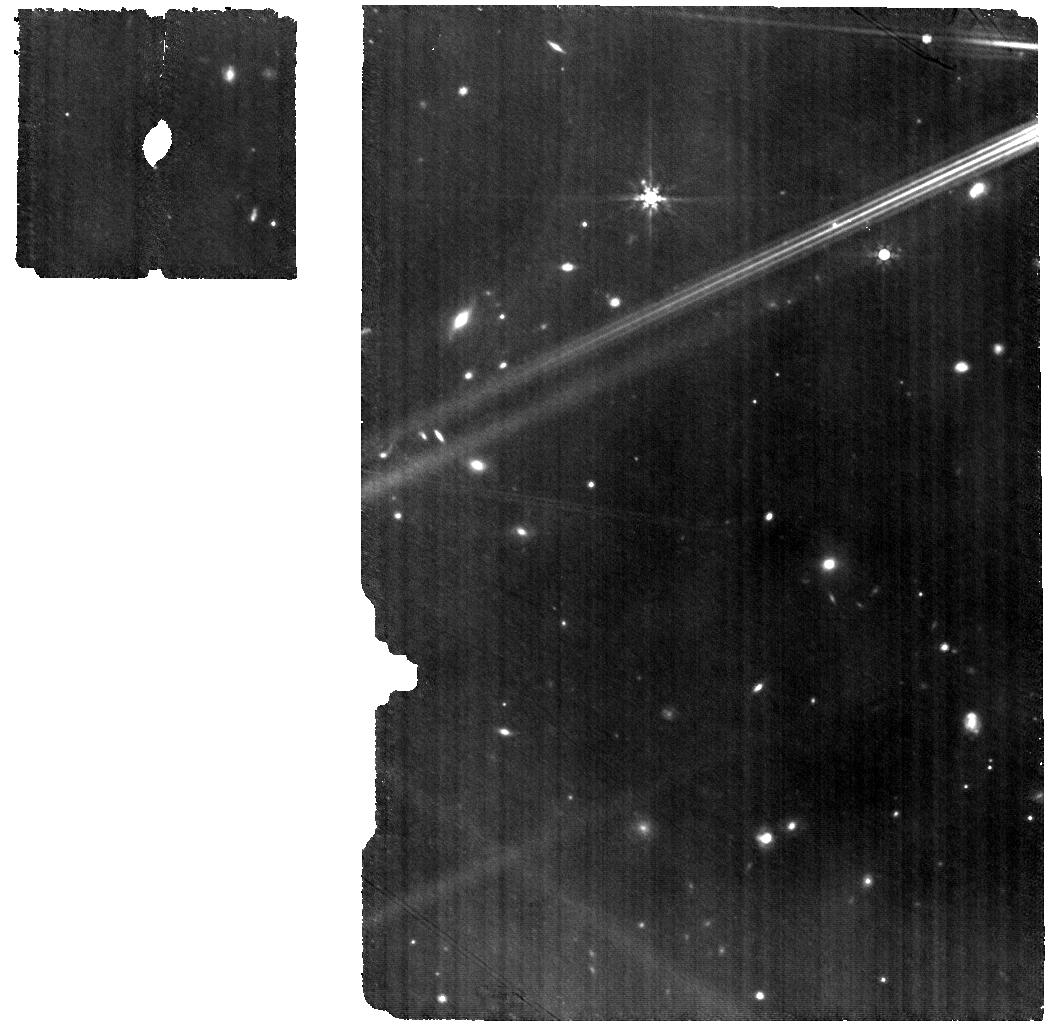
Target: V-DQ-Tau
Instrument: MIRI
Filter: F770W
Exposure: 59 min
Observation ID: jw04727-o008_t001_miri_f770w

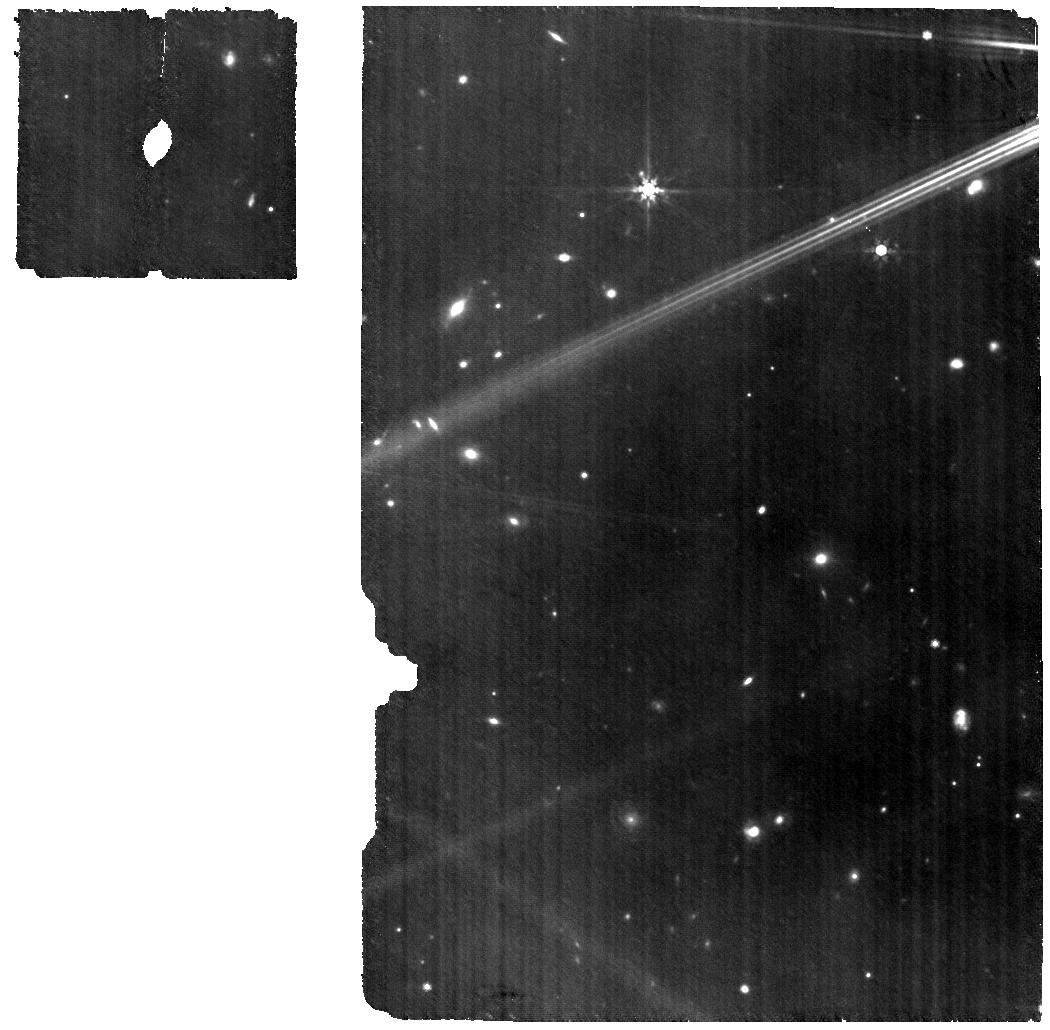
Target: V-DQ-Tau
Instrument: MIRI
Filter: F770W
Exposure: 59 min
Observation ID: jw04727-o009_t001_miri_f770w

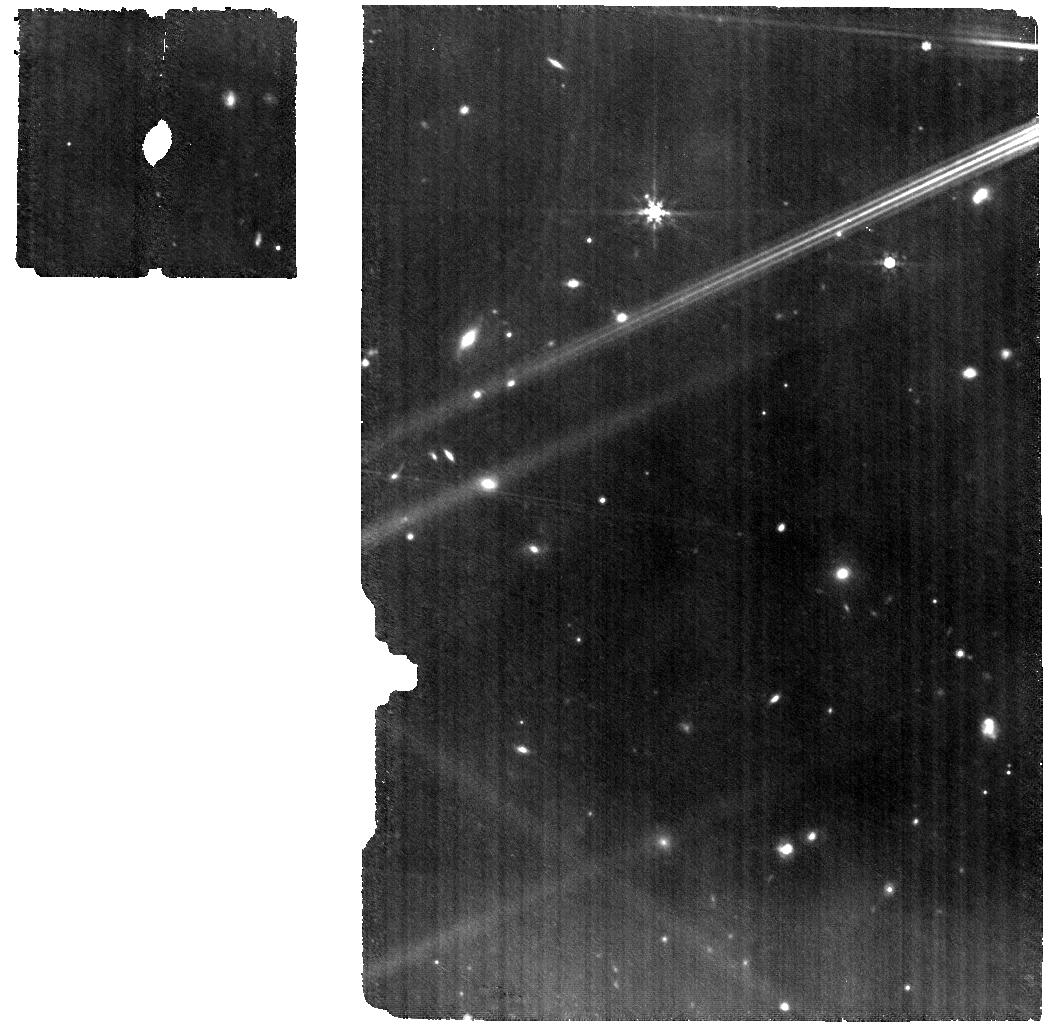
Target: V-DQ-Tau
Instrument: MIRI
Filter: F770W
Exposure: 59 min
Observation ID: jw04727-o005_t001_miri_f770w

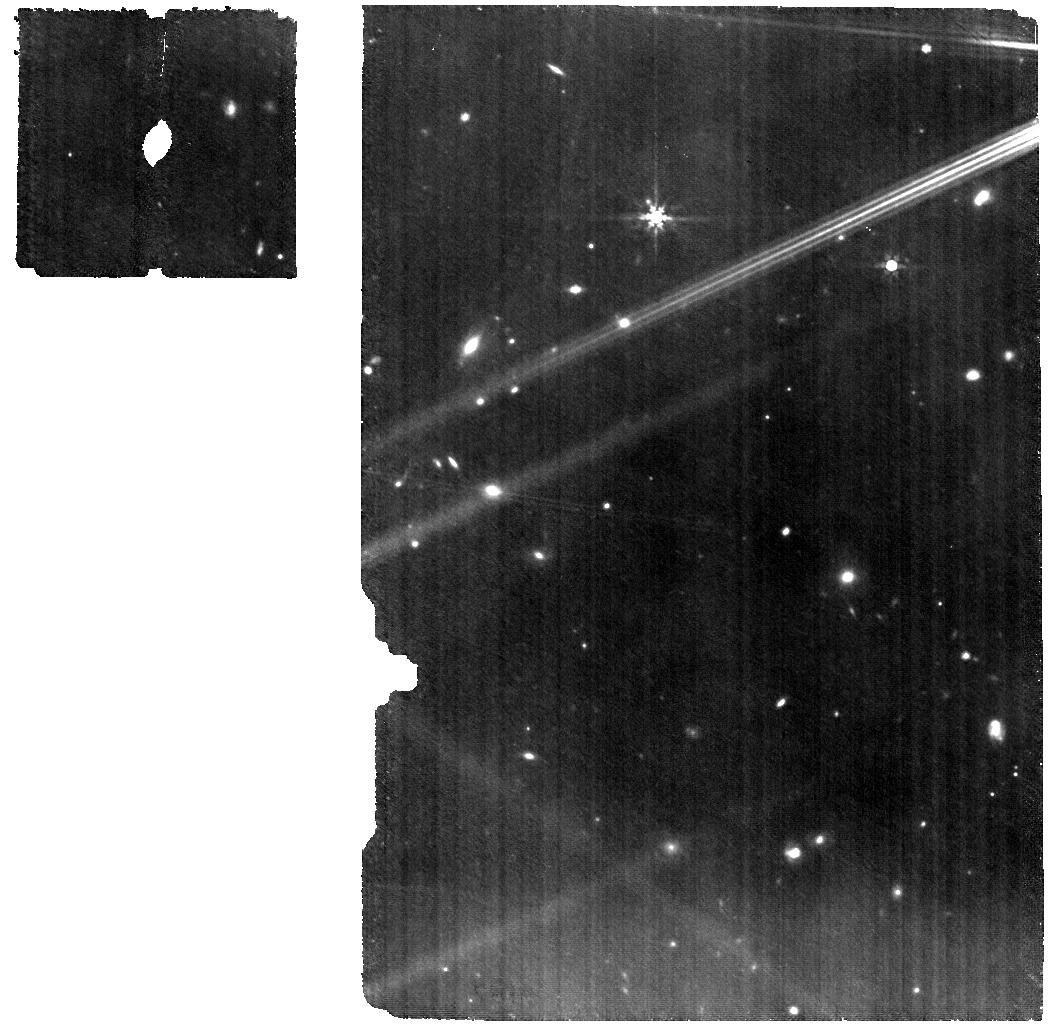
Target: V-DQ-Tau
Instrument: MIRI
Filter: F770W
Exposure: 59 min
Observation ID: jw04727-o004_t001_miri_f770w

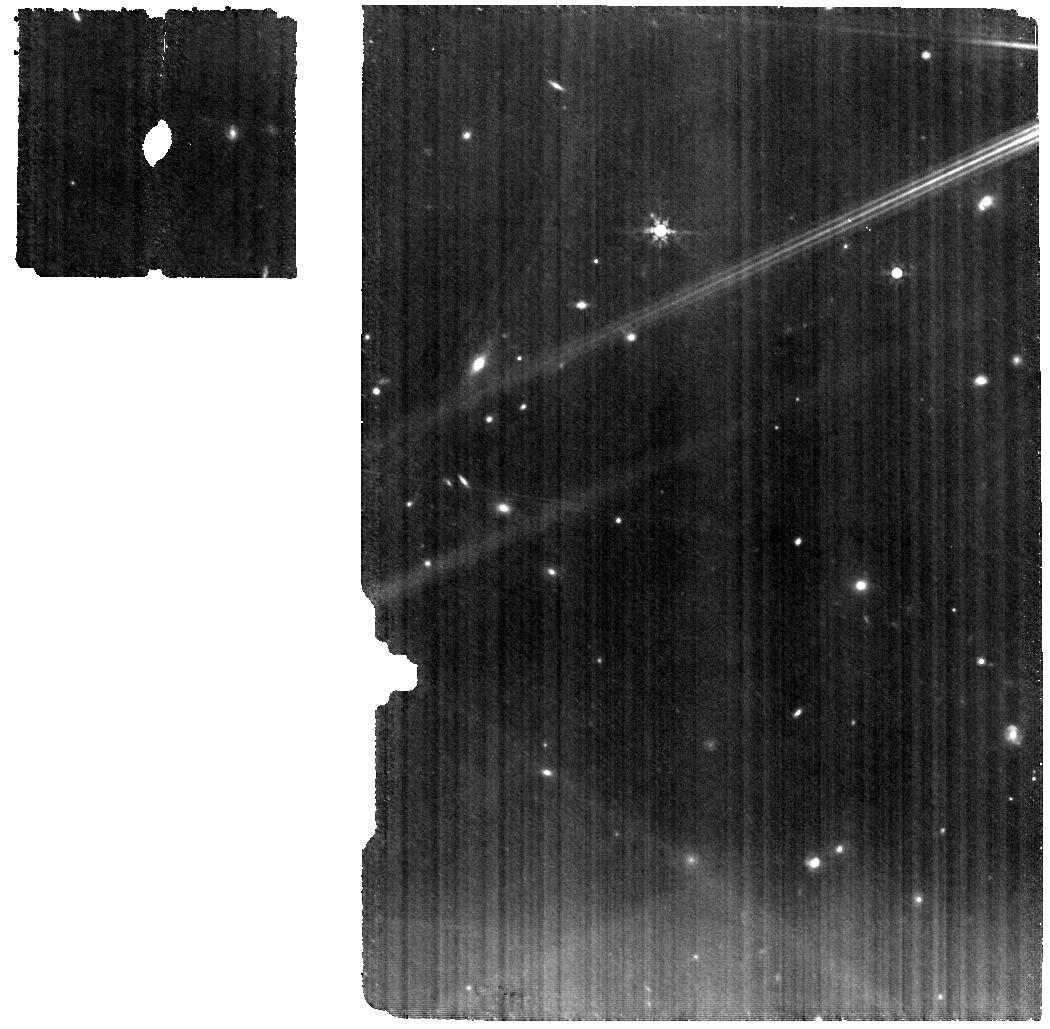
Target: V-DQ-Tau
Instrument: MIRI
Filter: F770W
Exposure: 59 min
Observation ID: jw04727-o001_t001_miri_f770w

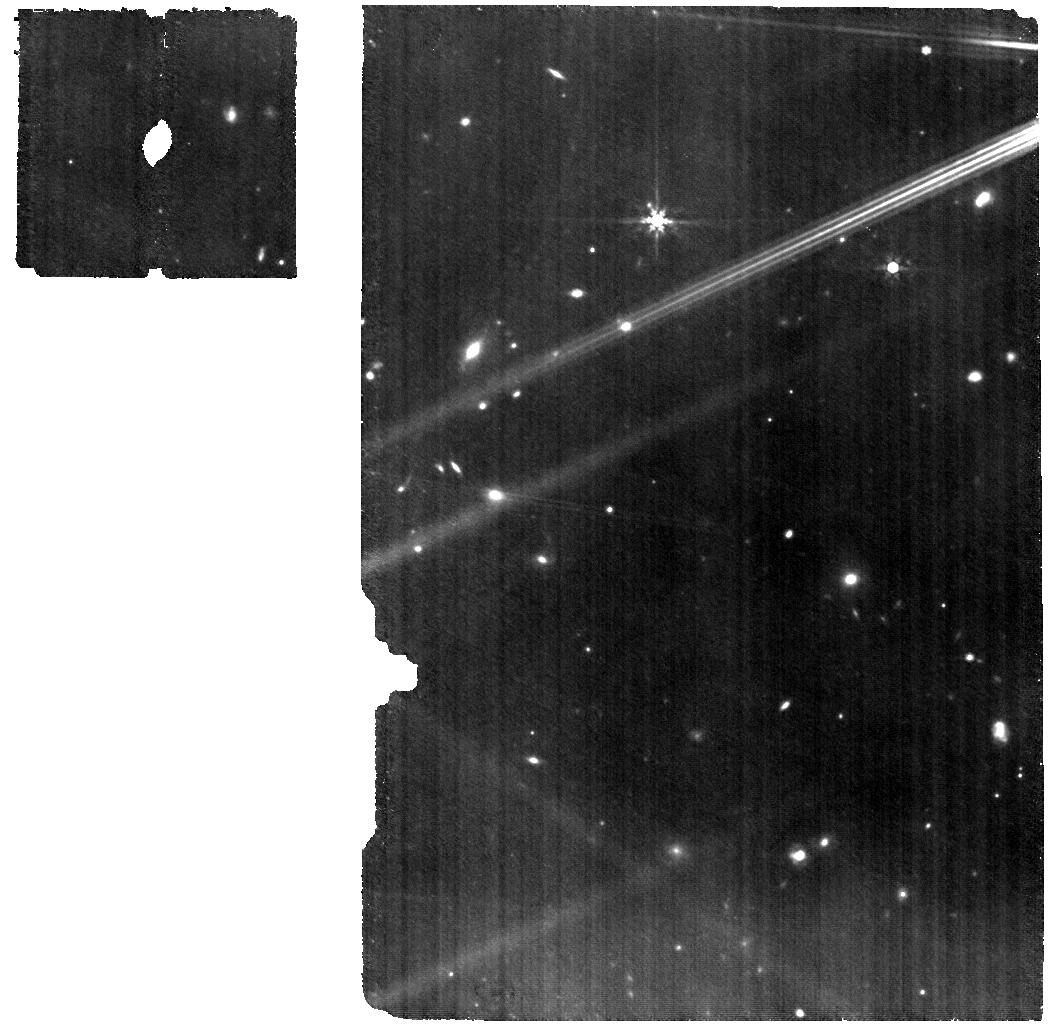
Target: V-DQ-Tau
Instrument: MIRI
Filter: F770W
Exposure: 59 min
Observation ID: jw04727-o006_t001_miri_f770w

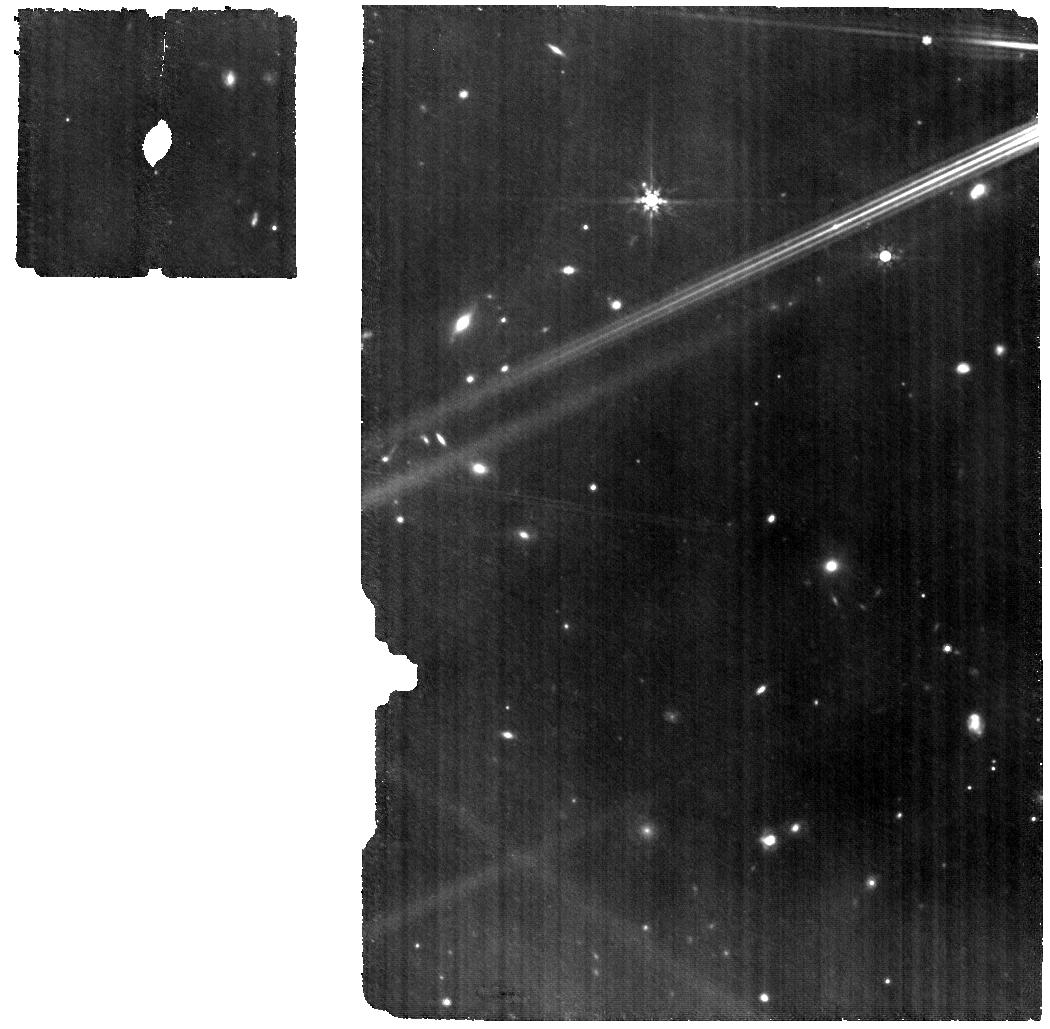
Target: V-DQ-Tau
Instrument: MIRI
Filter: F770W
Exposure: 59 min
Observation ID: jw04727-o007_t001_miri_f770w

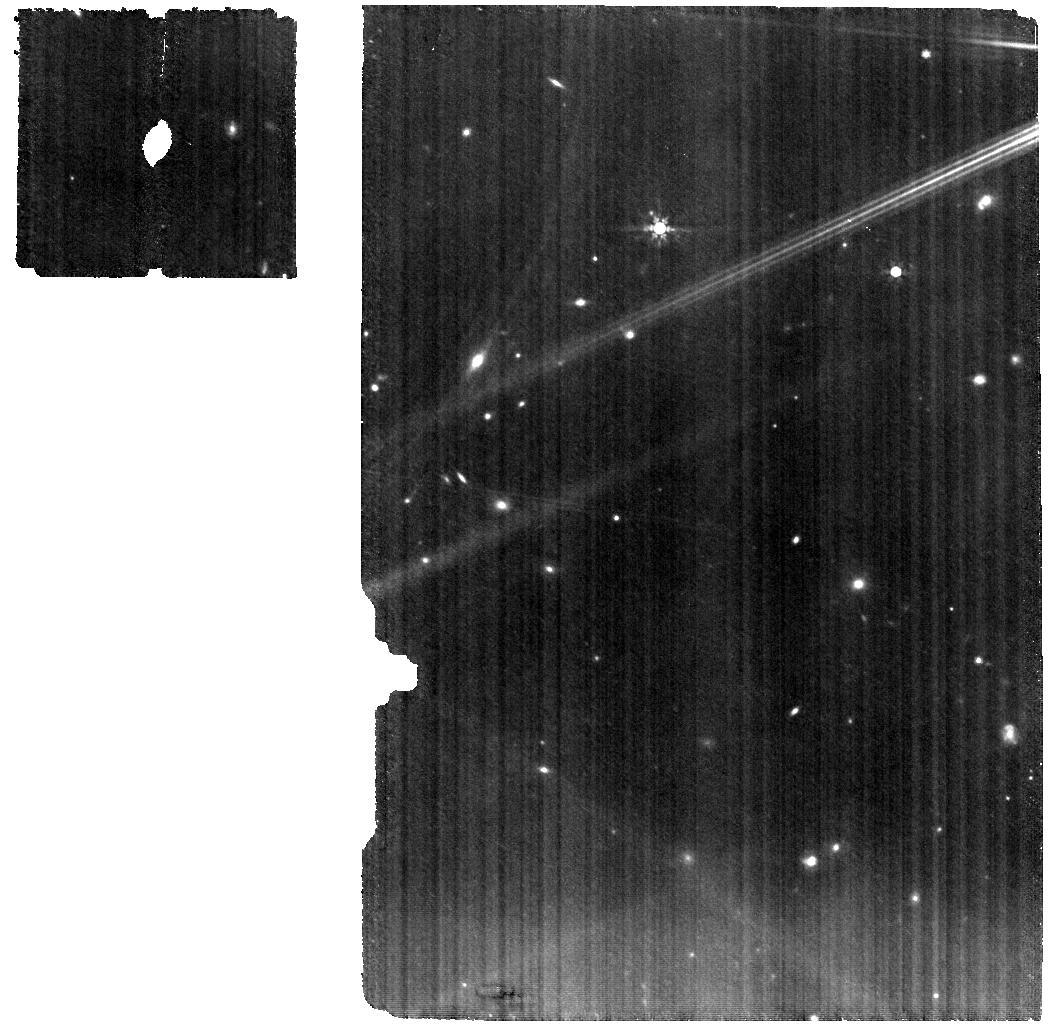
Target: V-DQ-Tau
Instrument: MIRI
Filter: F770W
Exposure: 59 min
Observation ID: jw04727-o003_t001_miri_f770w

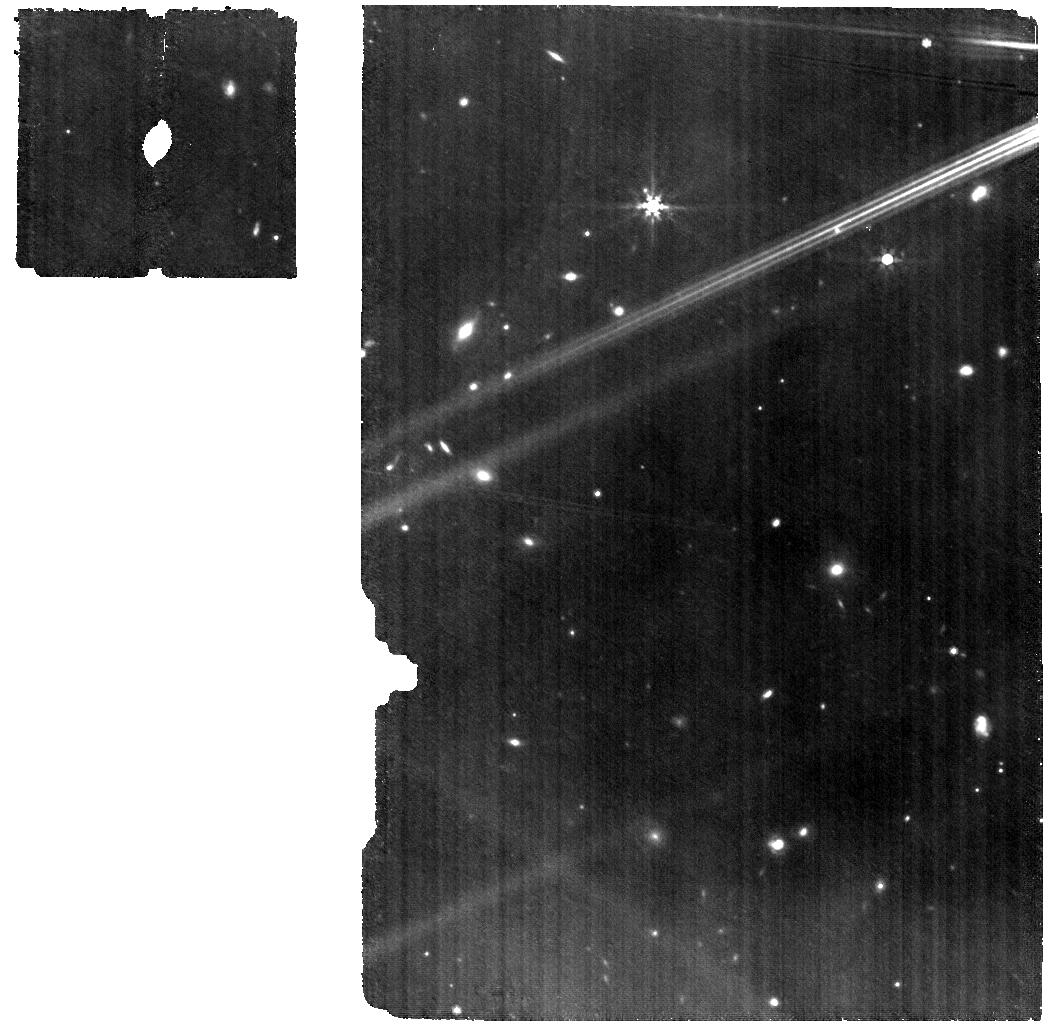
Target: V-DQ-Tau
Instrument: MIRI
Filter: F770W
Exposure: 59 min
Observation ID: jw04727-o012_t001_miri_f770w

Snowline pulsations and UV photo-chemistry in planet-forming regions (PI: Banzatti, Andrea)

The chemical composition of protoplanetary disks determines the core and atmospheric composition of forming planets. While disk chemical models, for simplicity, typically assume steady-state conditions, the irradiation of the inner planet-forming zone in disks can vary dramatically during the unstable accretion phases that are typical of T Tauri stars at ~1-3 Myr. Stellar accretion variability leads to UV flares that change the heating, excitation, and photo-dissociation conditions in the inner disk. As inner disk chemistry studies are ramping up with JWST-MIRI observations from cycle 1, molecular spectra show broad trends and large scatters that expand those previously seen with Spitzer-IRS and still challenge current static models. This program will take the rare opportunity of a real-time experiment to clarify the role of accretion flares in altering the chemistry of planet-forming regions. A system with periodic flares of up to 10 times the accretion luminosity will be monitored with MIRI-MRS to measure cold water "bursts" from ice sublimation when the snowline recedes during the flare, and UV-driven dissociation and re-formation of C, N, O, H chemistry. The results from this experiment will provide groundbreaking insights on the ice mass reservoir at the snowline and on the formation and survival of water and organic molecules in planet-forming regions. This program will inaugurate studies of time-dependent inner disk chemistry, support fundamental developments in disk and planet formation models, and help clarify the interpretation of broad chemical trends and scatters observed in large disk samples observed with JWST.